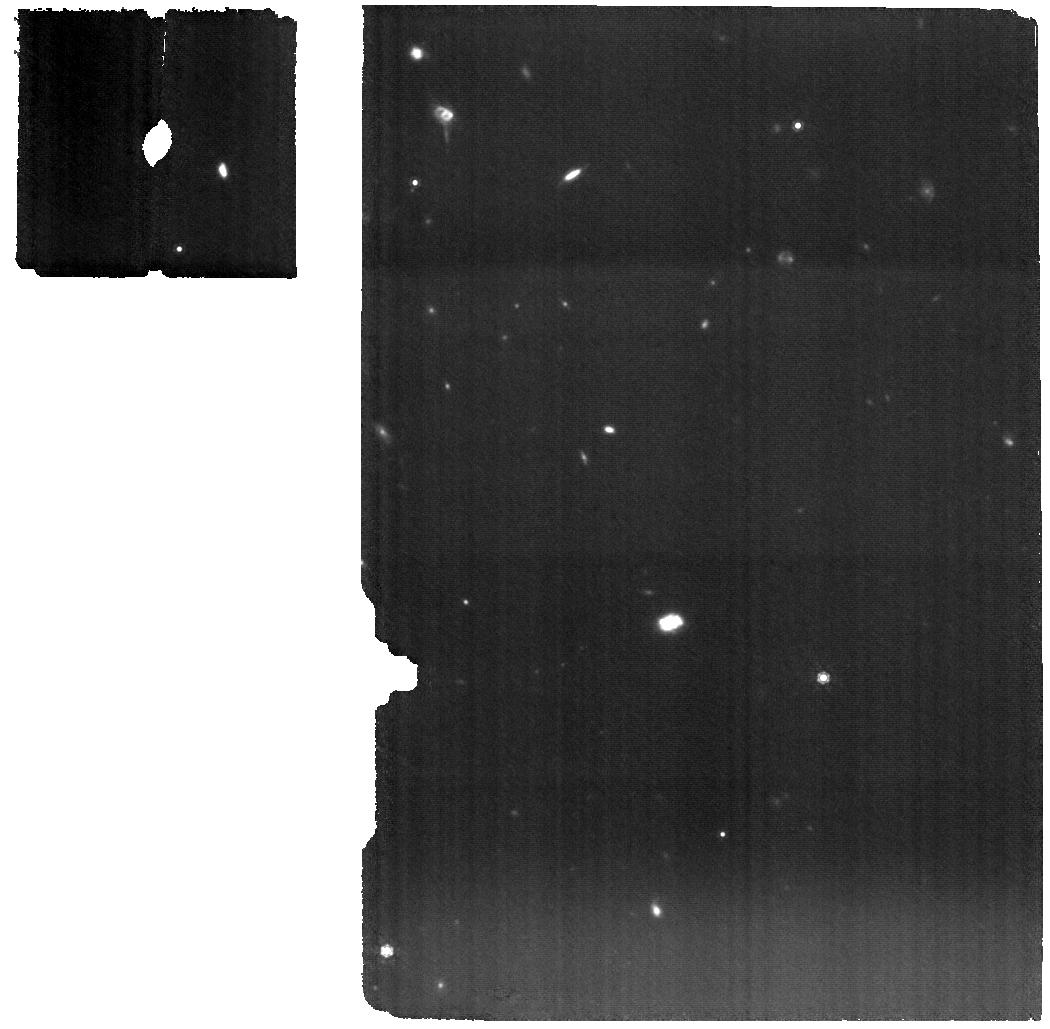
Target: SDSS1335+0728. Instrument: MIRI. Filter: F1000W. Exposure: 37 min. Observation ID: jw08245-o001_t001_miri_f1000w

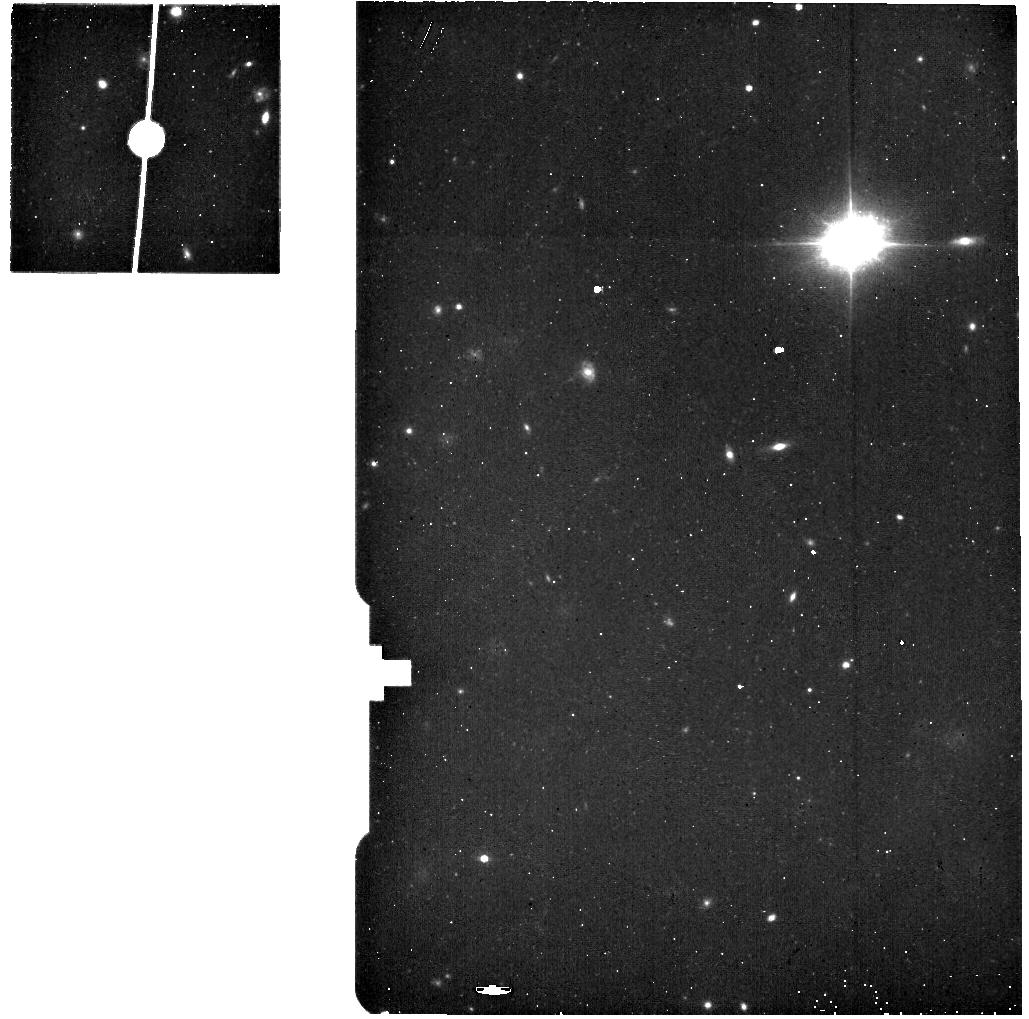
Target: SDSS1335+0728_bkg. Instrument: MIRI. Filter: F560W. Exposure: 5 min. Observation ID: jw08245-o002_t002_miri_f560w

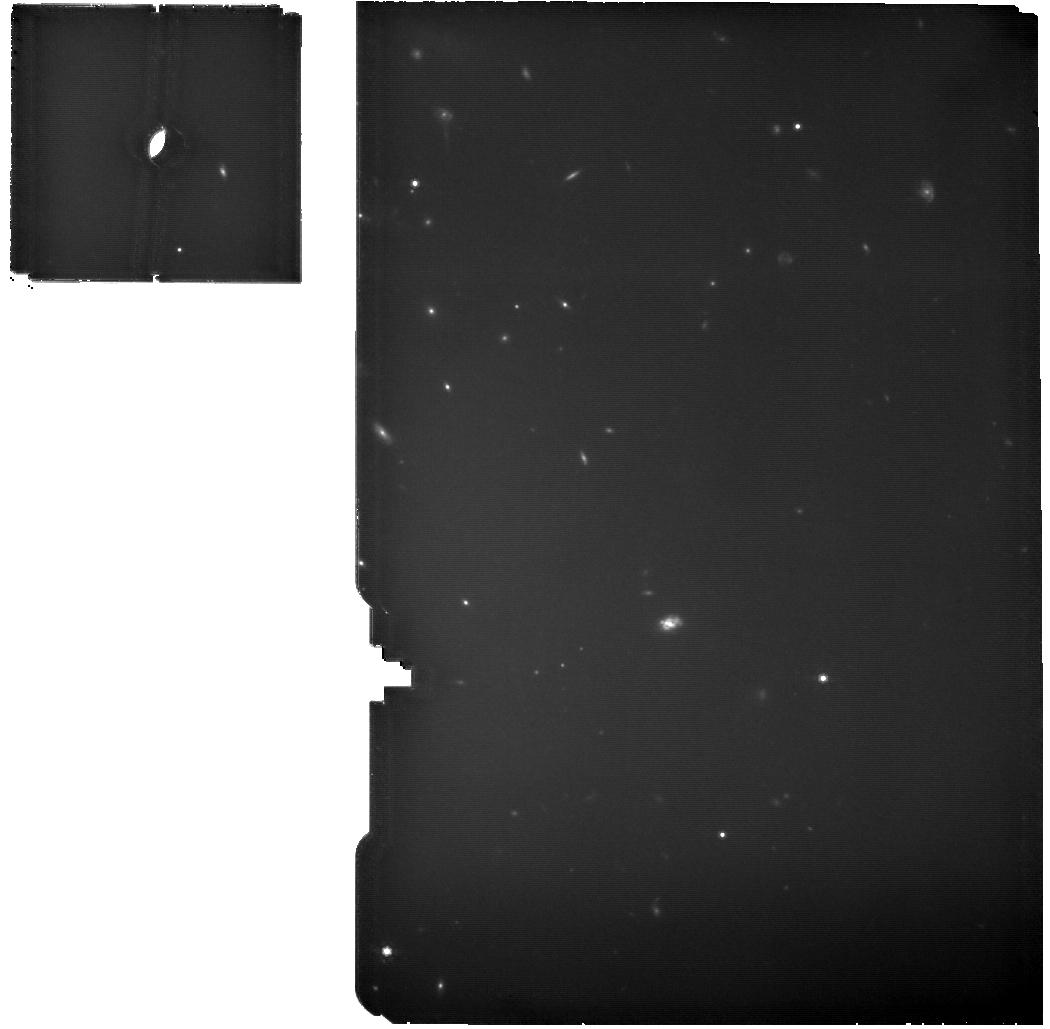
Target: SDSS1335+0728. Instrument: MIRI. Filter: F770W. Exposure: 19 min. Observation ID: jw08245-o001_t001_miri_f770w

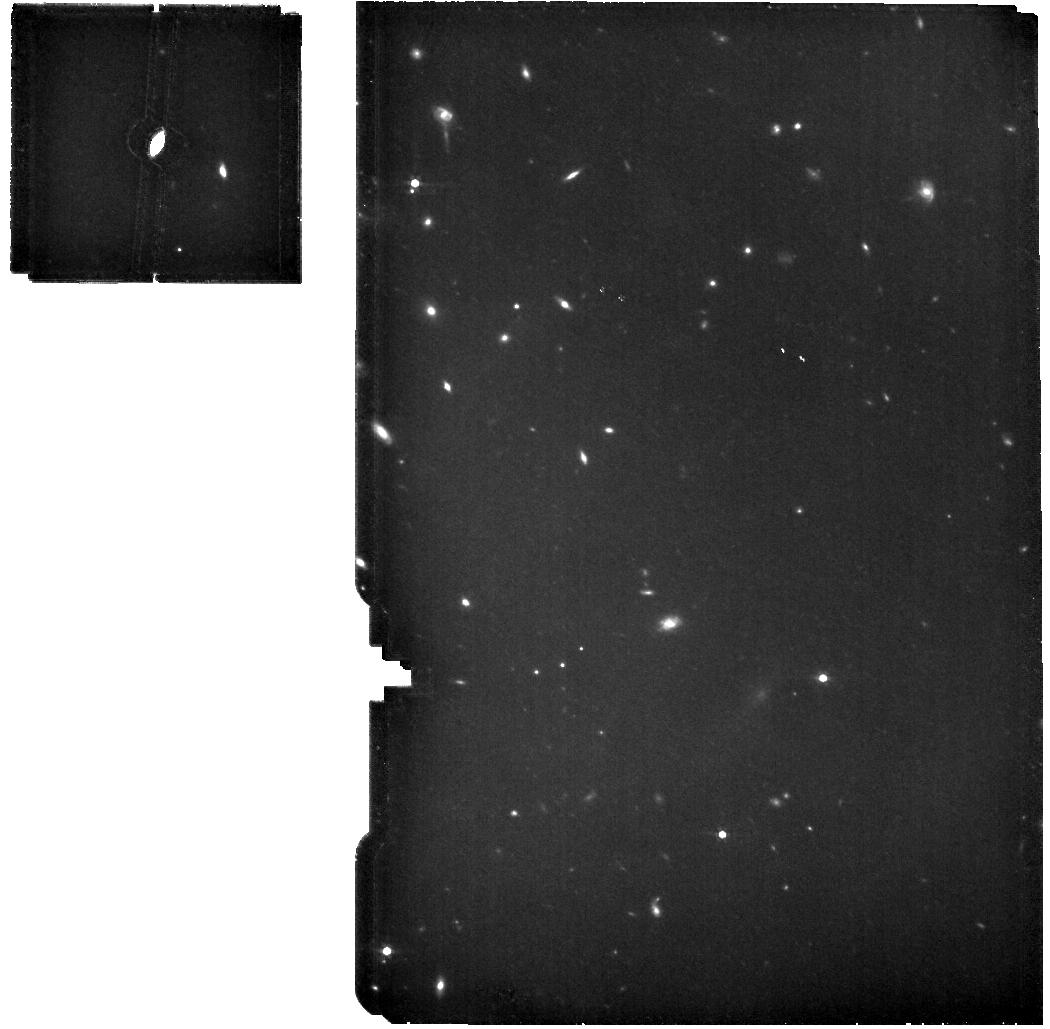
Target: SDSS1335+0728. Instrument: MIRI. Filter: F560W. Exposure: 19 min. Observation ID: jw08245-o001_t001_miri_f560w

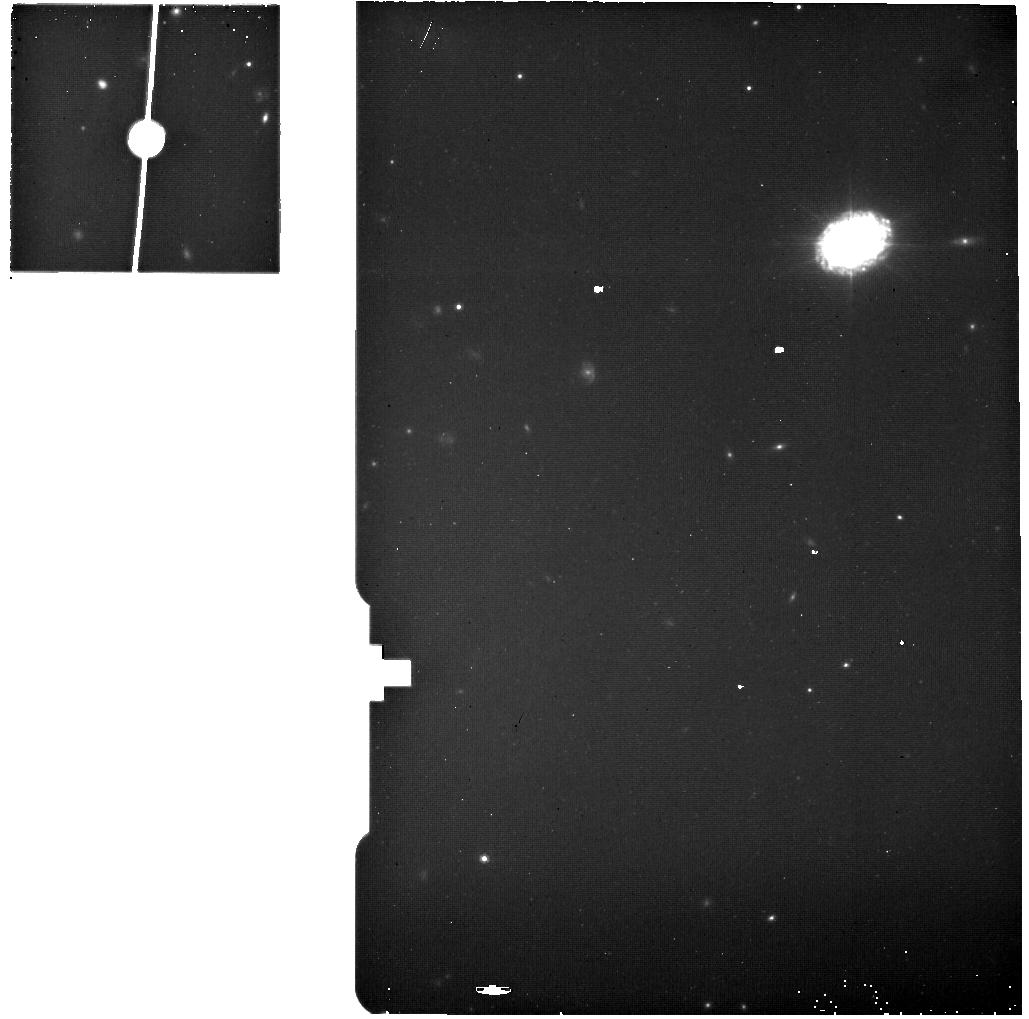
Target: SDSS1335+0728_bkg. Instrument: MIRI. Filter: F770W. Exposure: 5 min. Observation ID: jw08245-o002_t002_miri_f770w

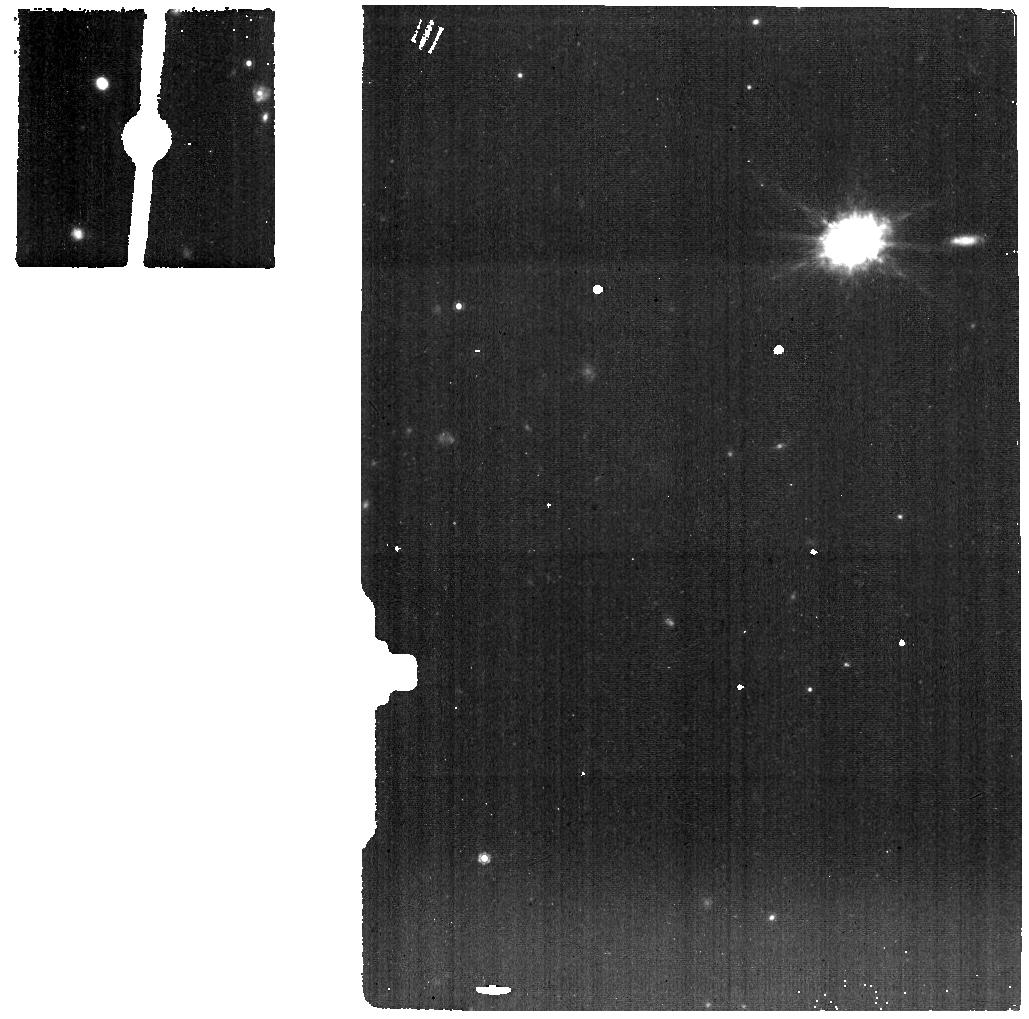
Target: SDSS1335+0728_bkg. Instrument: MIRI. Filter: F1000W. Exposure: 9 min. Observation ID: jw08245-o002_t002_miri_f1000w

Mid-infrared overview of the turning on AGN candidate and X-ray QPE emitter SDSS1335+0728 (PI: Sanchez Saez, Paula)

The galaxy SDSS1335+0728, which had exhibited no prior optical variations during the previous two decades, began showing significant nuclear variability in the Zwicky Transient Facility (ZTF) alert stream in December 2019. In February 2024, more than four years after the first ZTF alert, it started showing variable X-ray emission. A recent NICER monitoring program revealed a Quasi-Periodic Eruption (QPE) X-ray light curve. The X-ray/UV/optical behavior, coupled with the host-galaxy properties, suggests that SDSS1335+0728 hosts a one million solar mass black hole that is currently turning on. We propose JWST MIRI MRS spectroscopy to better understand the nature of the activity observed in SDSS1335+0728, confirm or rule out the ‘turning on’ AGN hypothesis, and probe the formation of a dusty torus in this potential newborn AGN.